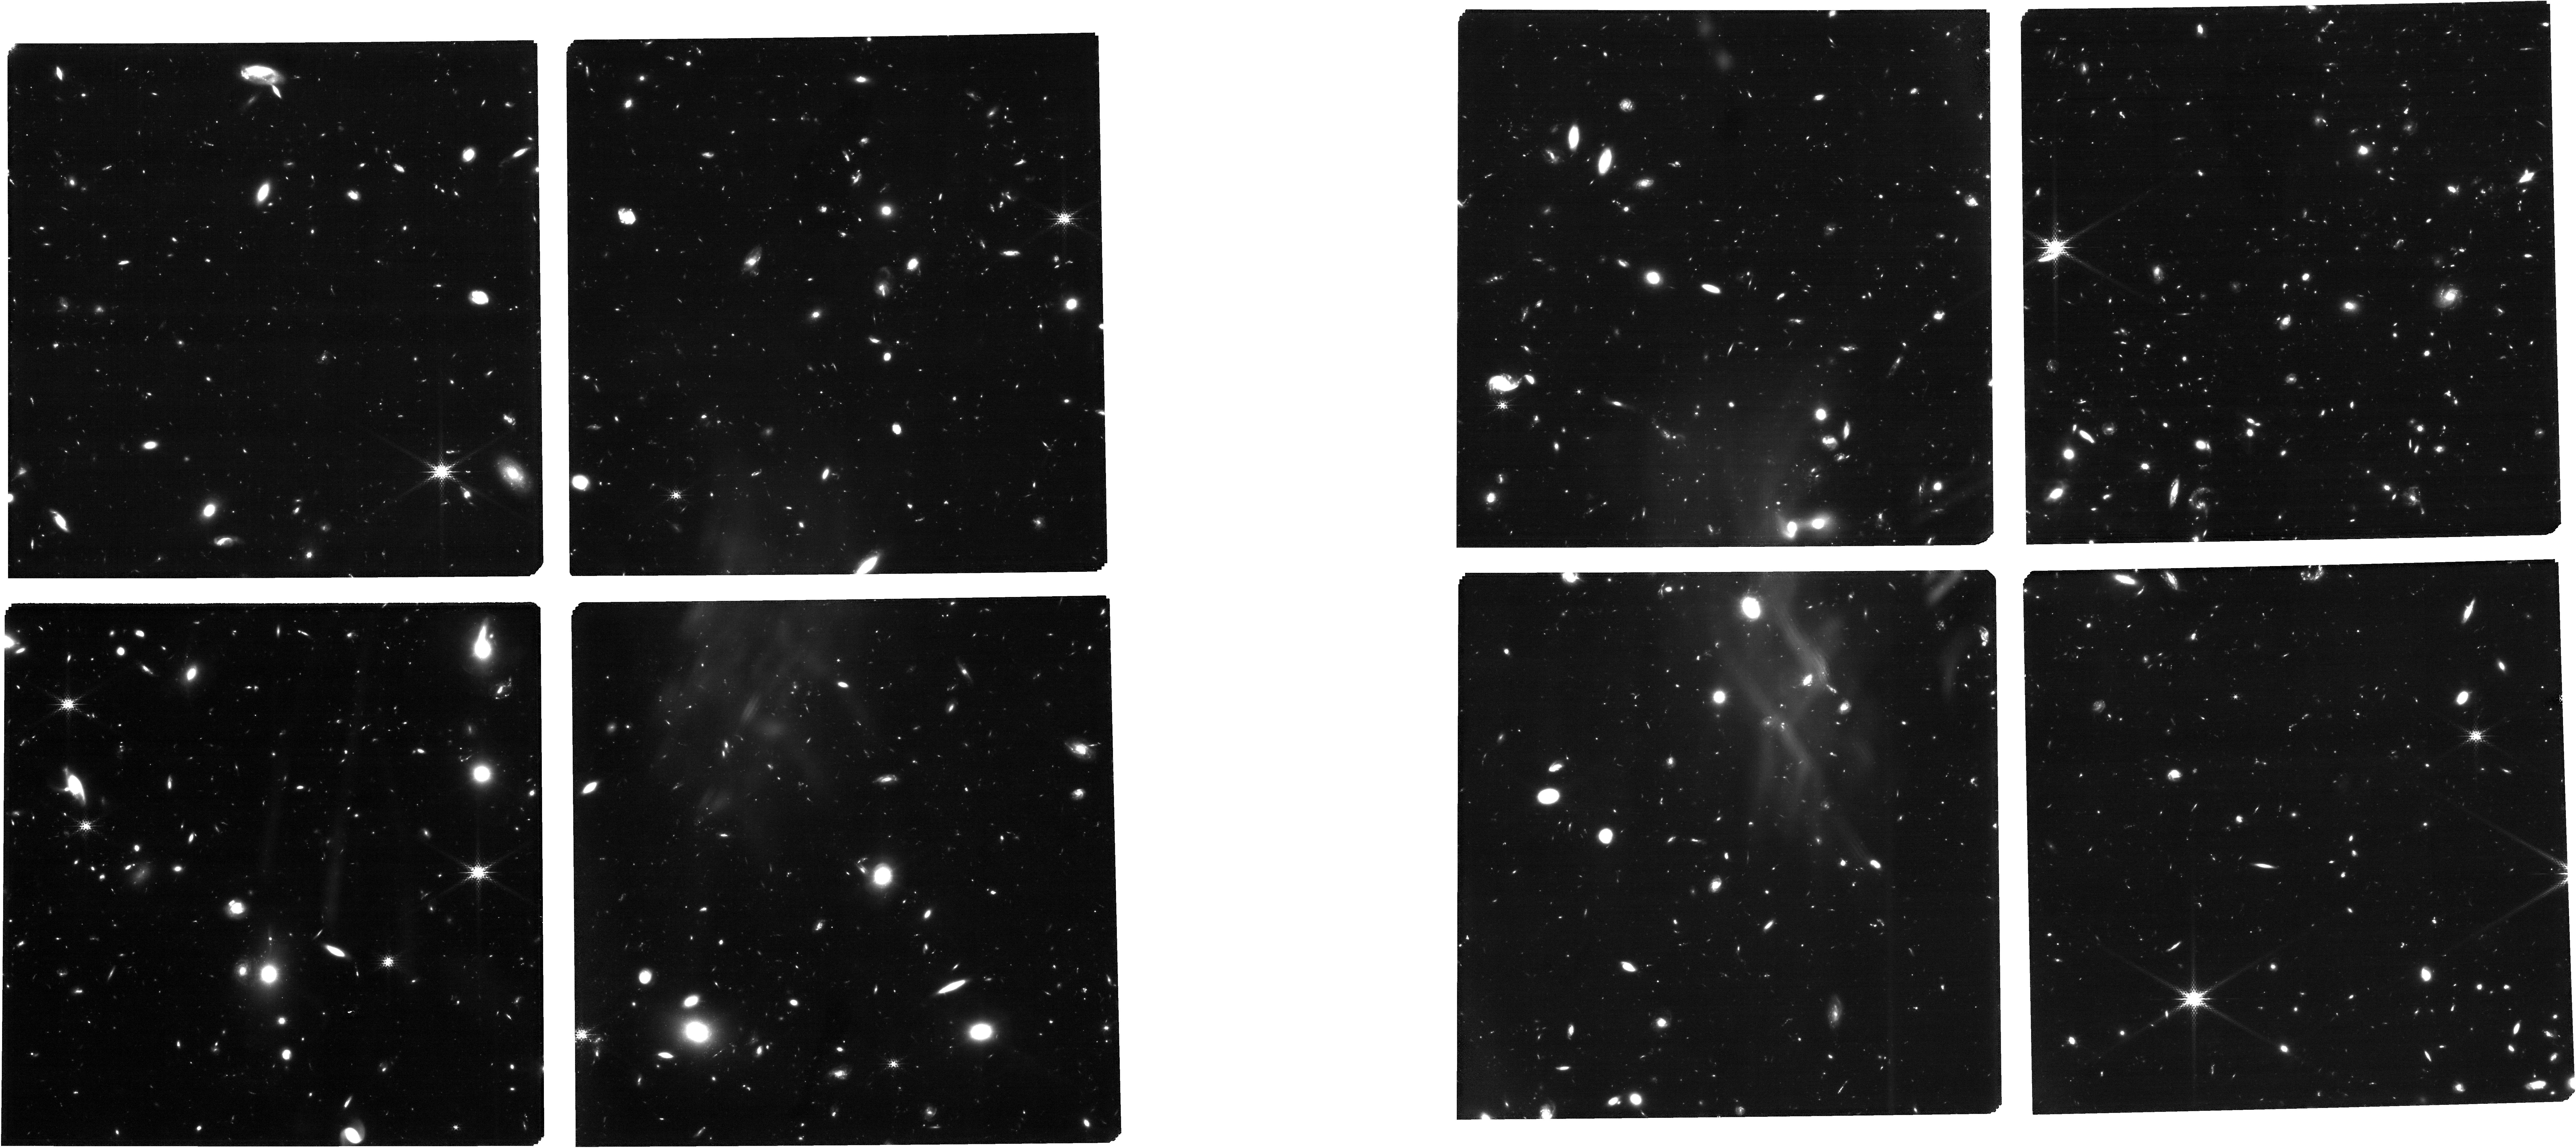
Target: 5997_obs1_trim_ref_updated
Instrument: NIRCAM
Filter: F182M
Exposure: 6.9 h
Observation ID: jw05997-o001_t002_nircam_clear-f182m

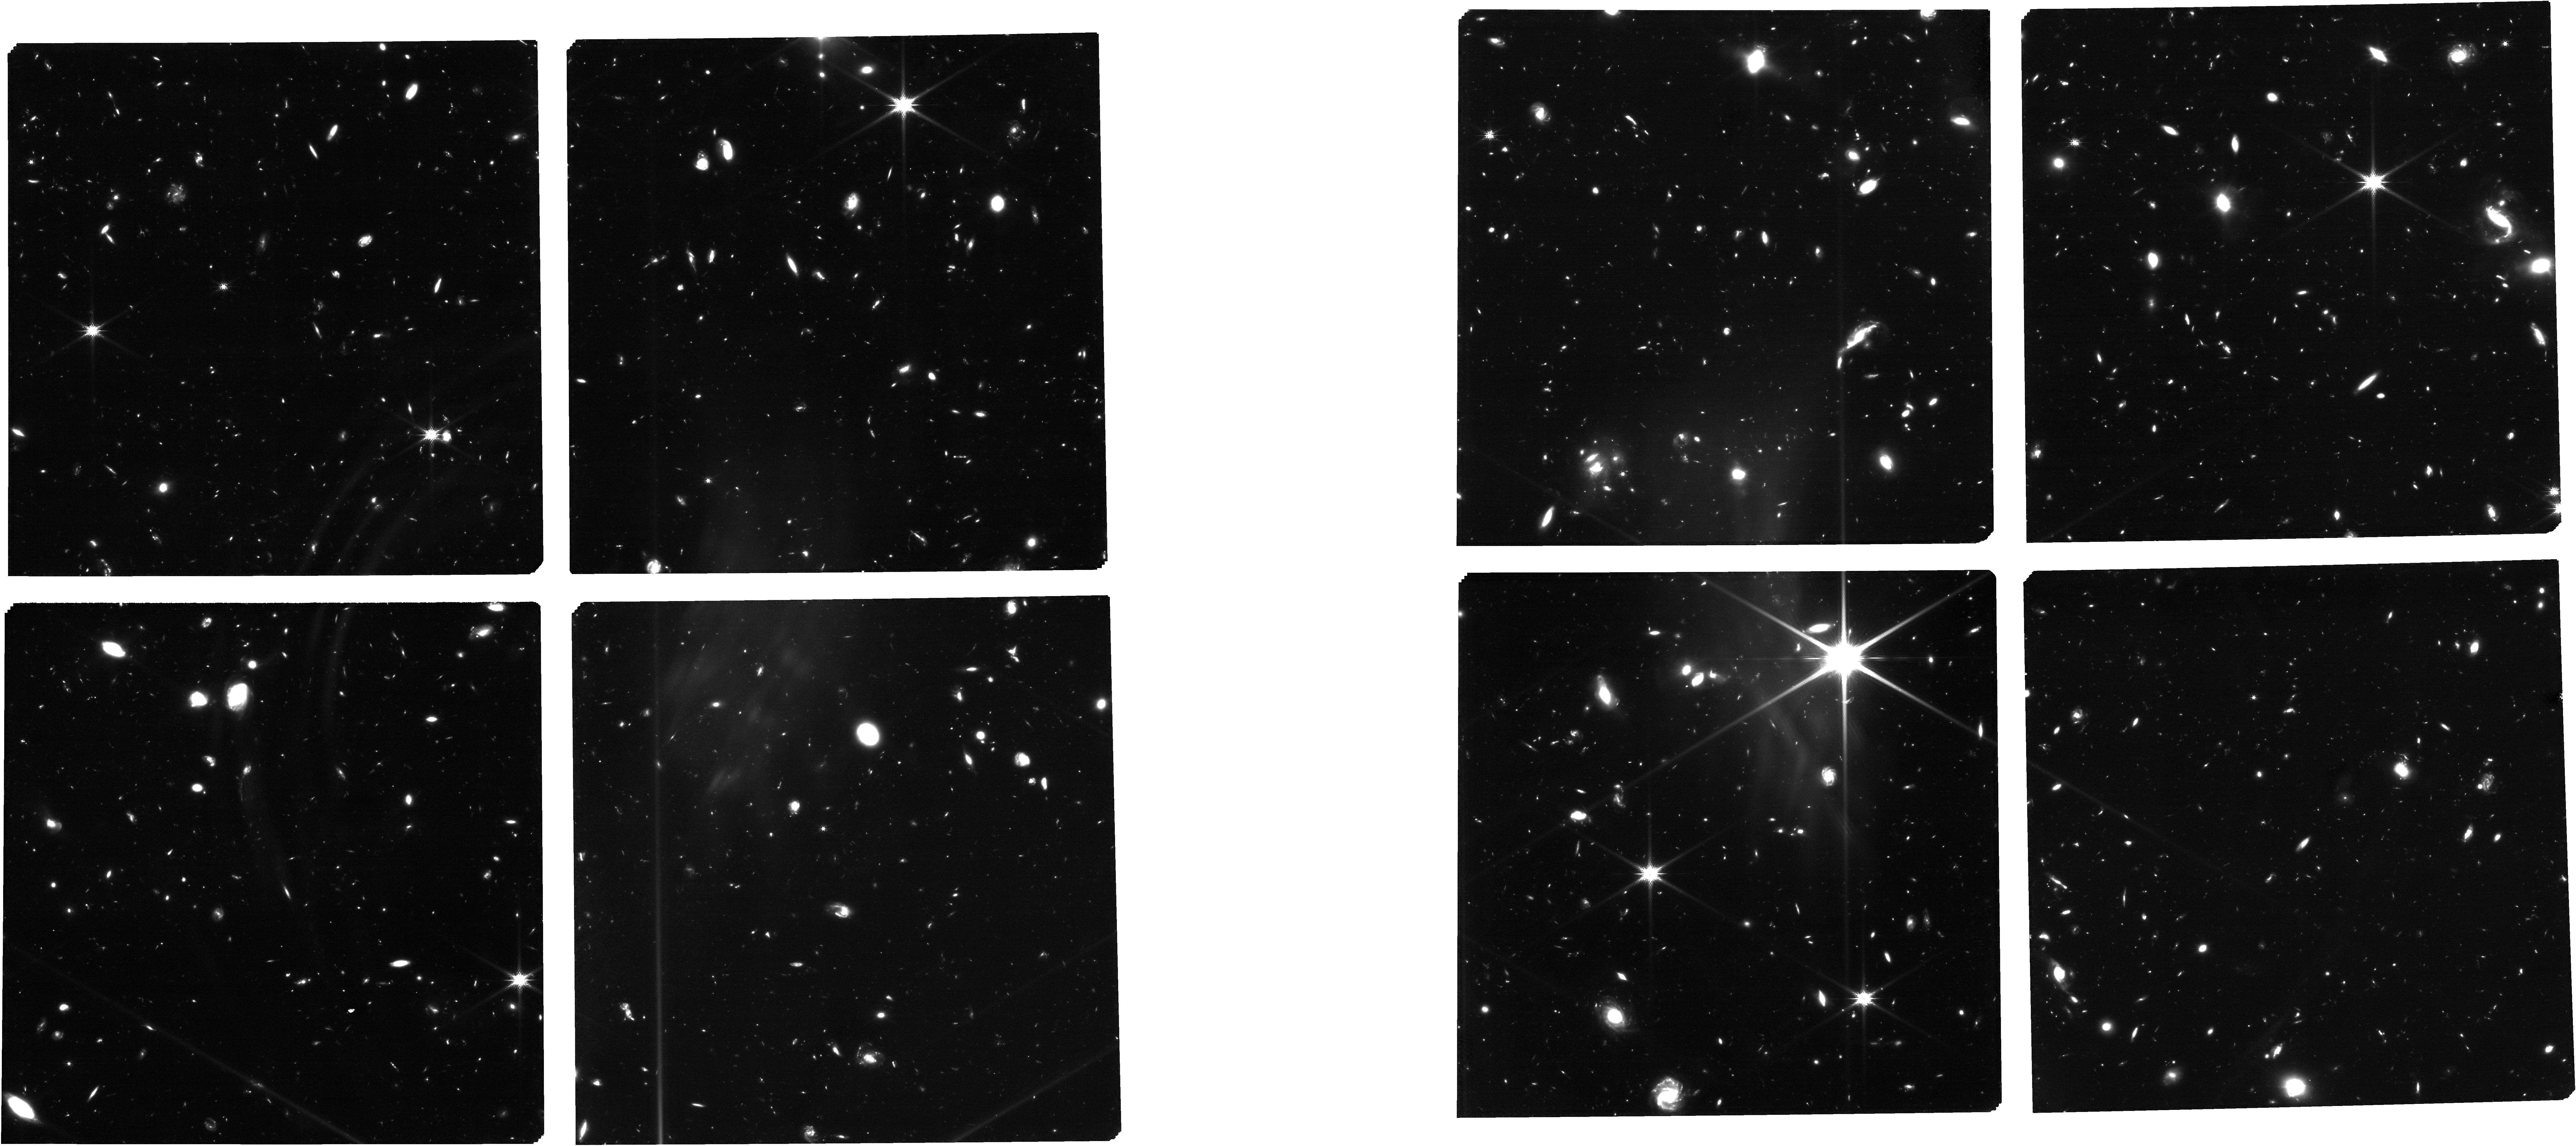
Target: 5997_obs3_trim_ref_updated
Instrument: NIRCAM
Filter: F150W
Exposure: 6.9 h
Observation ID: jw05997-o003_t003_nircam_clear-f150w

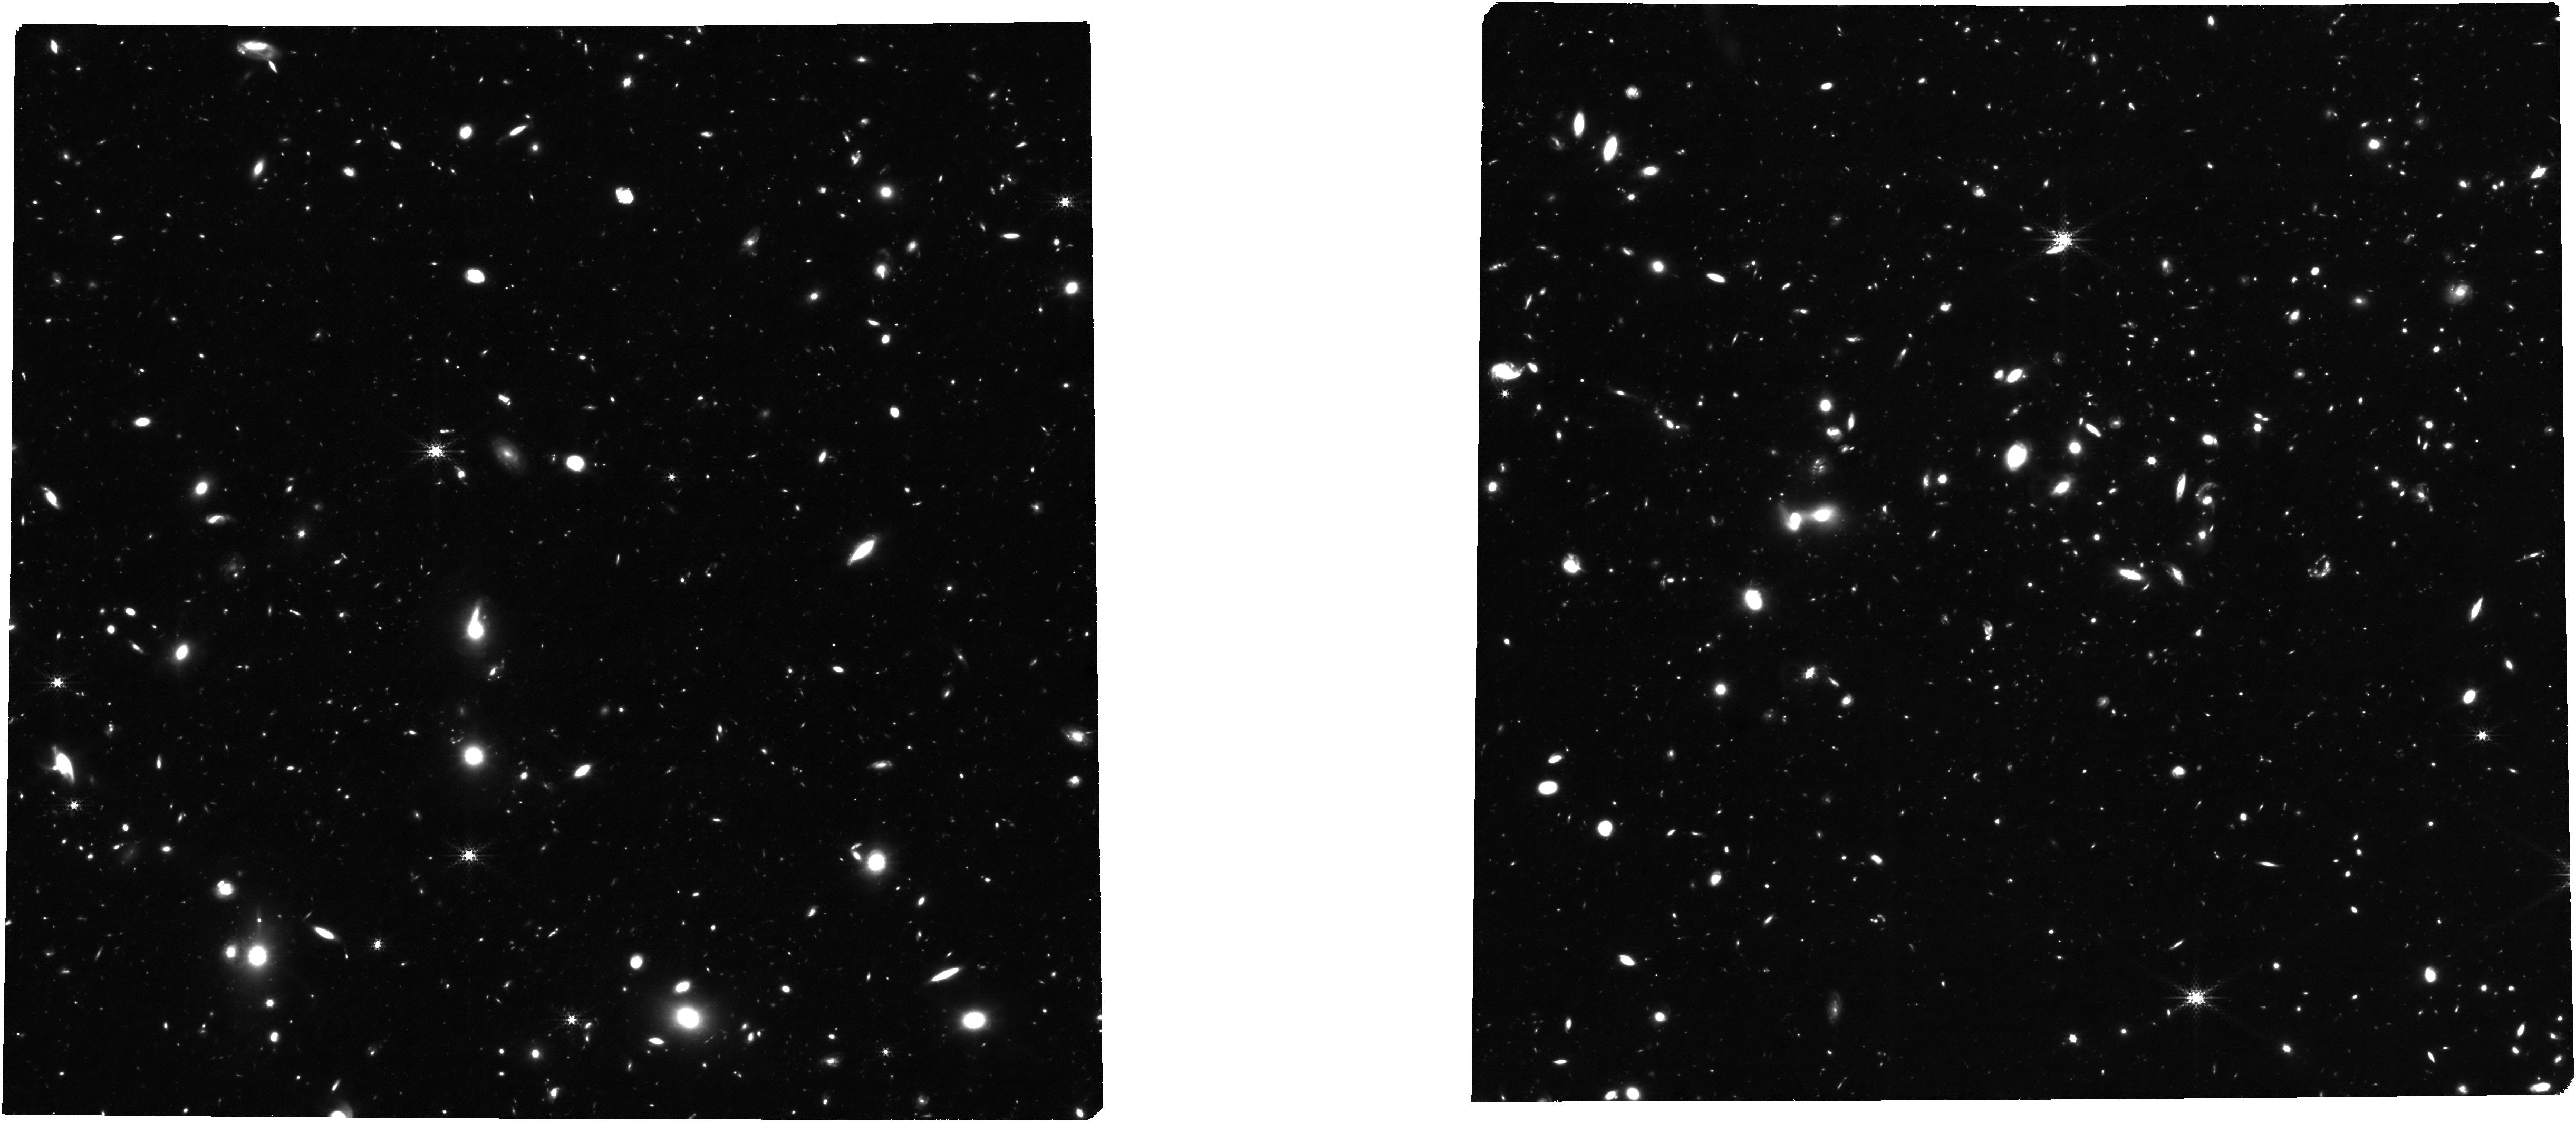
Target: 5997_obs1_trim_ref_updated
Instrument: NIRCAM
Filter: F300M
Exposure: 6.9 h
Observation ID: jw05997-o001_t002_nircam_clear-f300m

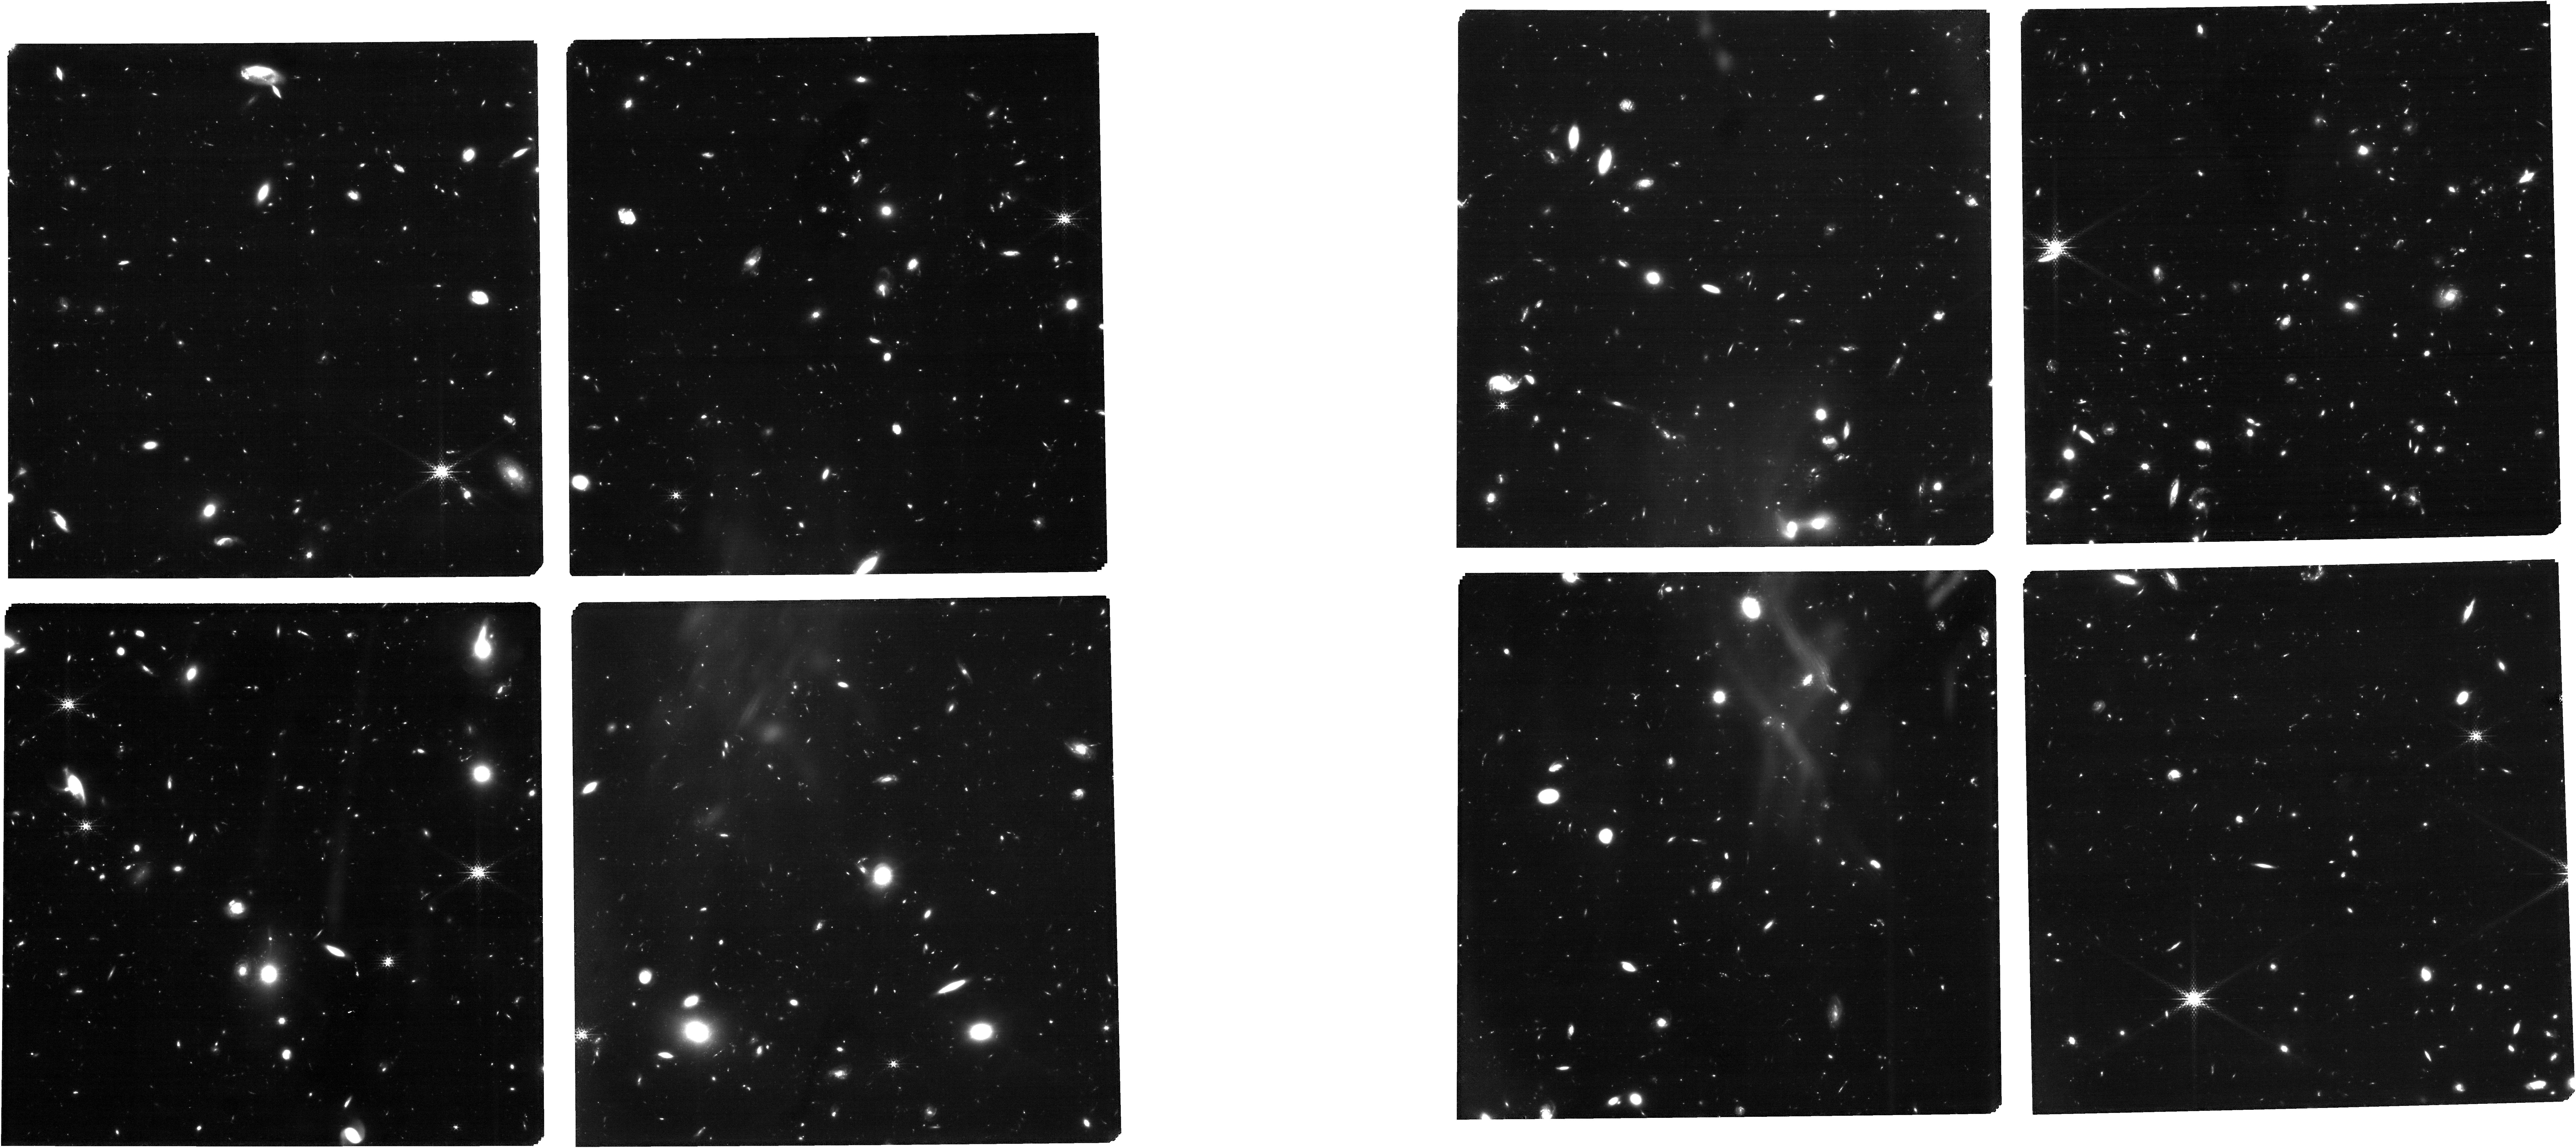
Target: 5997_obs1_trim_ref_updated
Instrument: NIRCAM
Filter: F210M
Exposure: 6.9 h
Observation ID: jw05997-o001_t002_nircam_clear-f210m

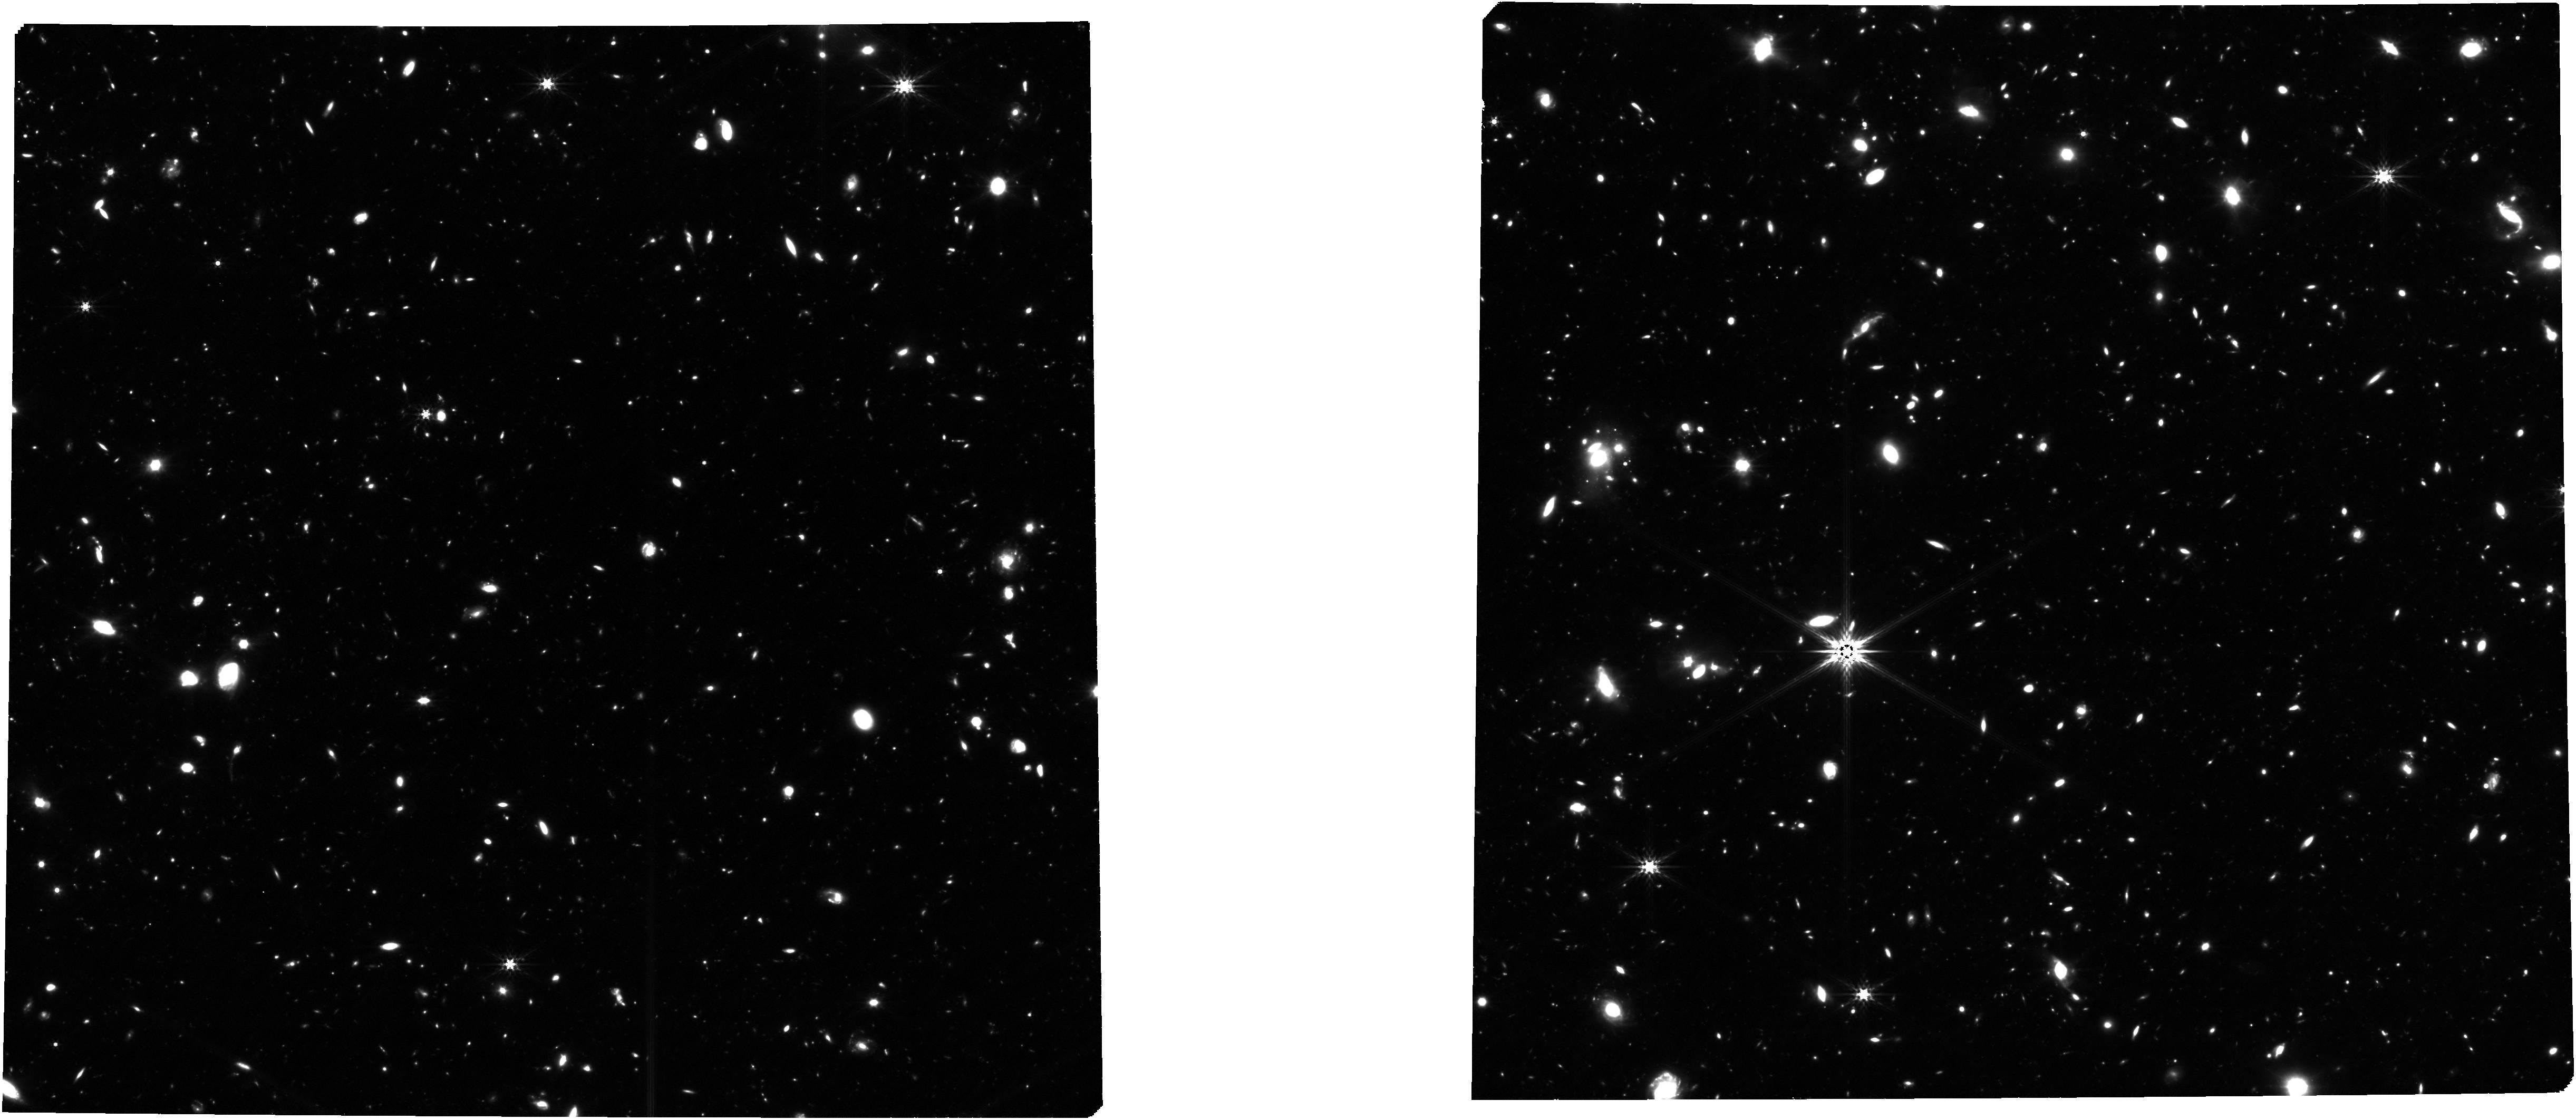
Target: 5997_obs3_trim_ref_updated
Instrument: NIRCAM
Filter: F356W
Exposure: 6.9 h
Observation ID: jw05997-o003_t003_nircam_clear-f356w

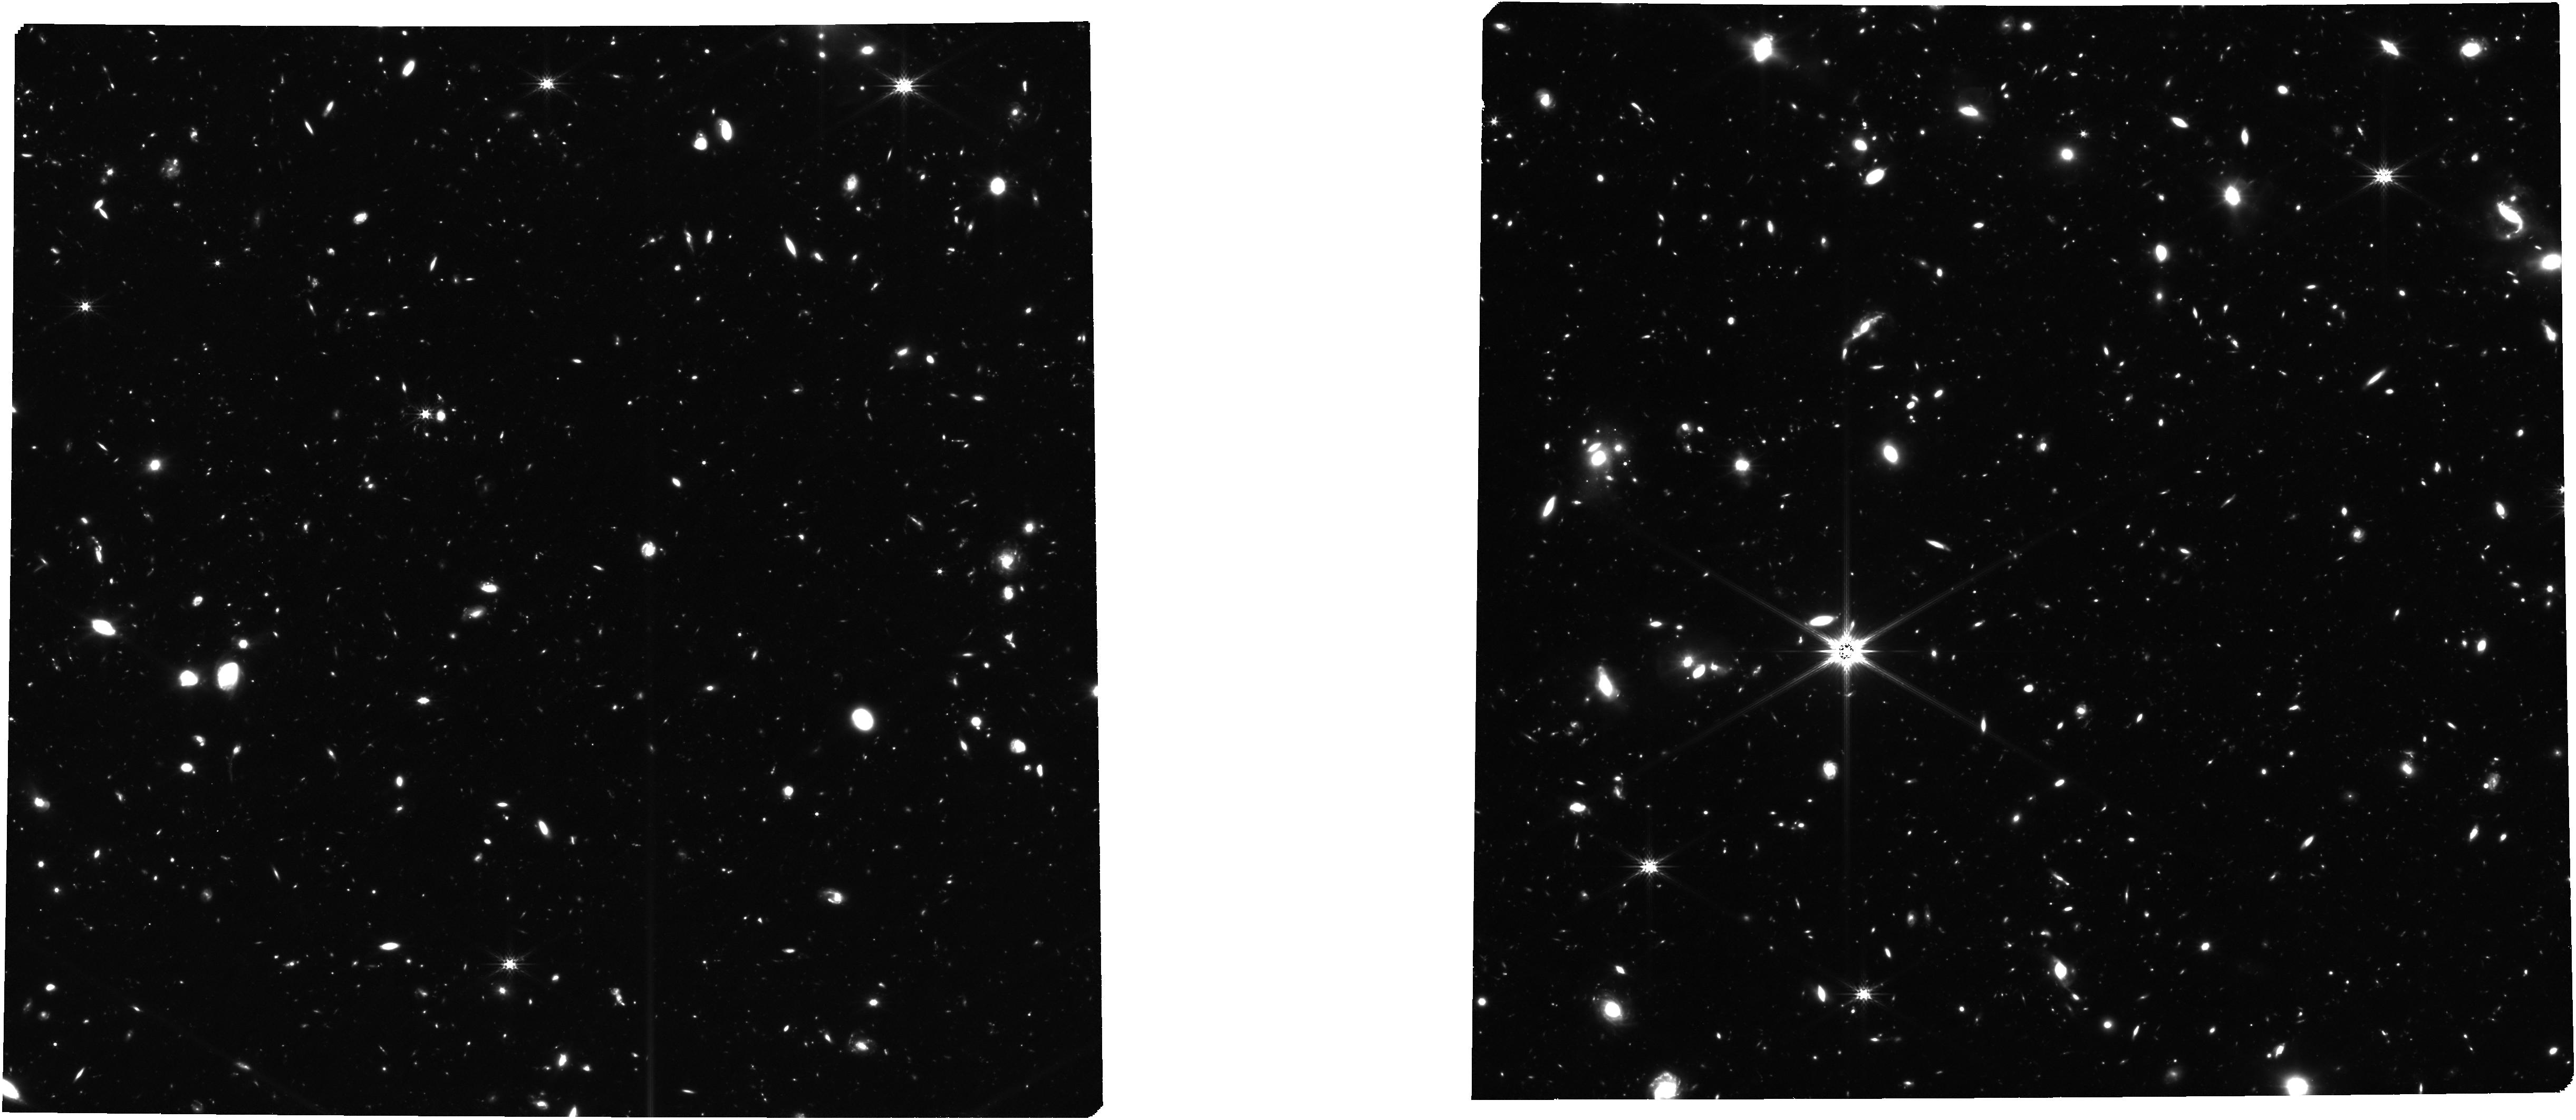
Target: 5997_obs3_trim_ref_updated
Instrument: NIRCAM
Filter: F277W
Exposure: 6.9 h
Observation ID: jw05997-o003_t003_nircam_clear-f277w

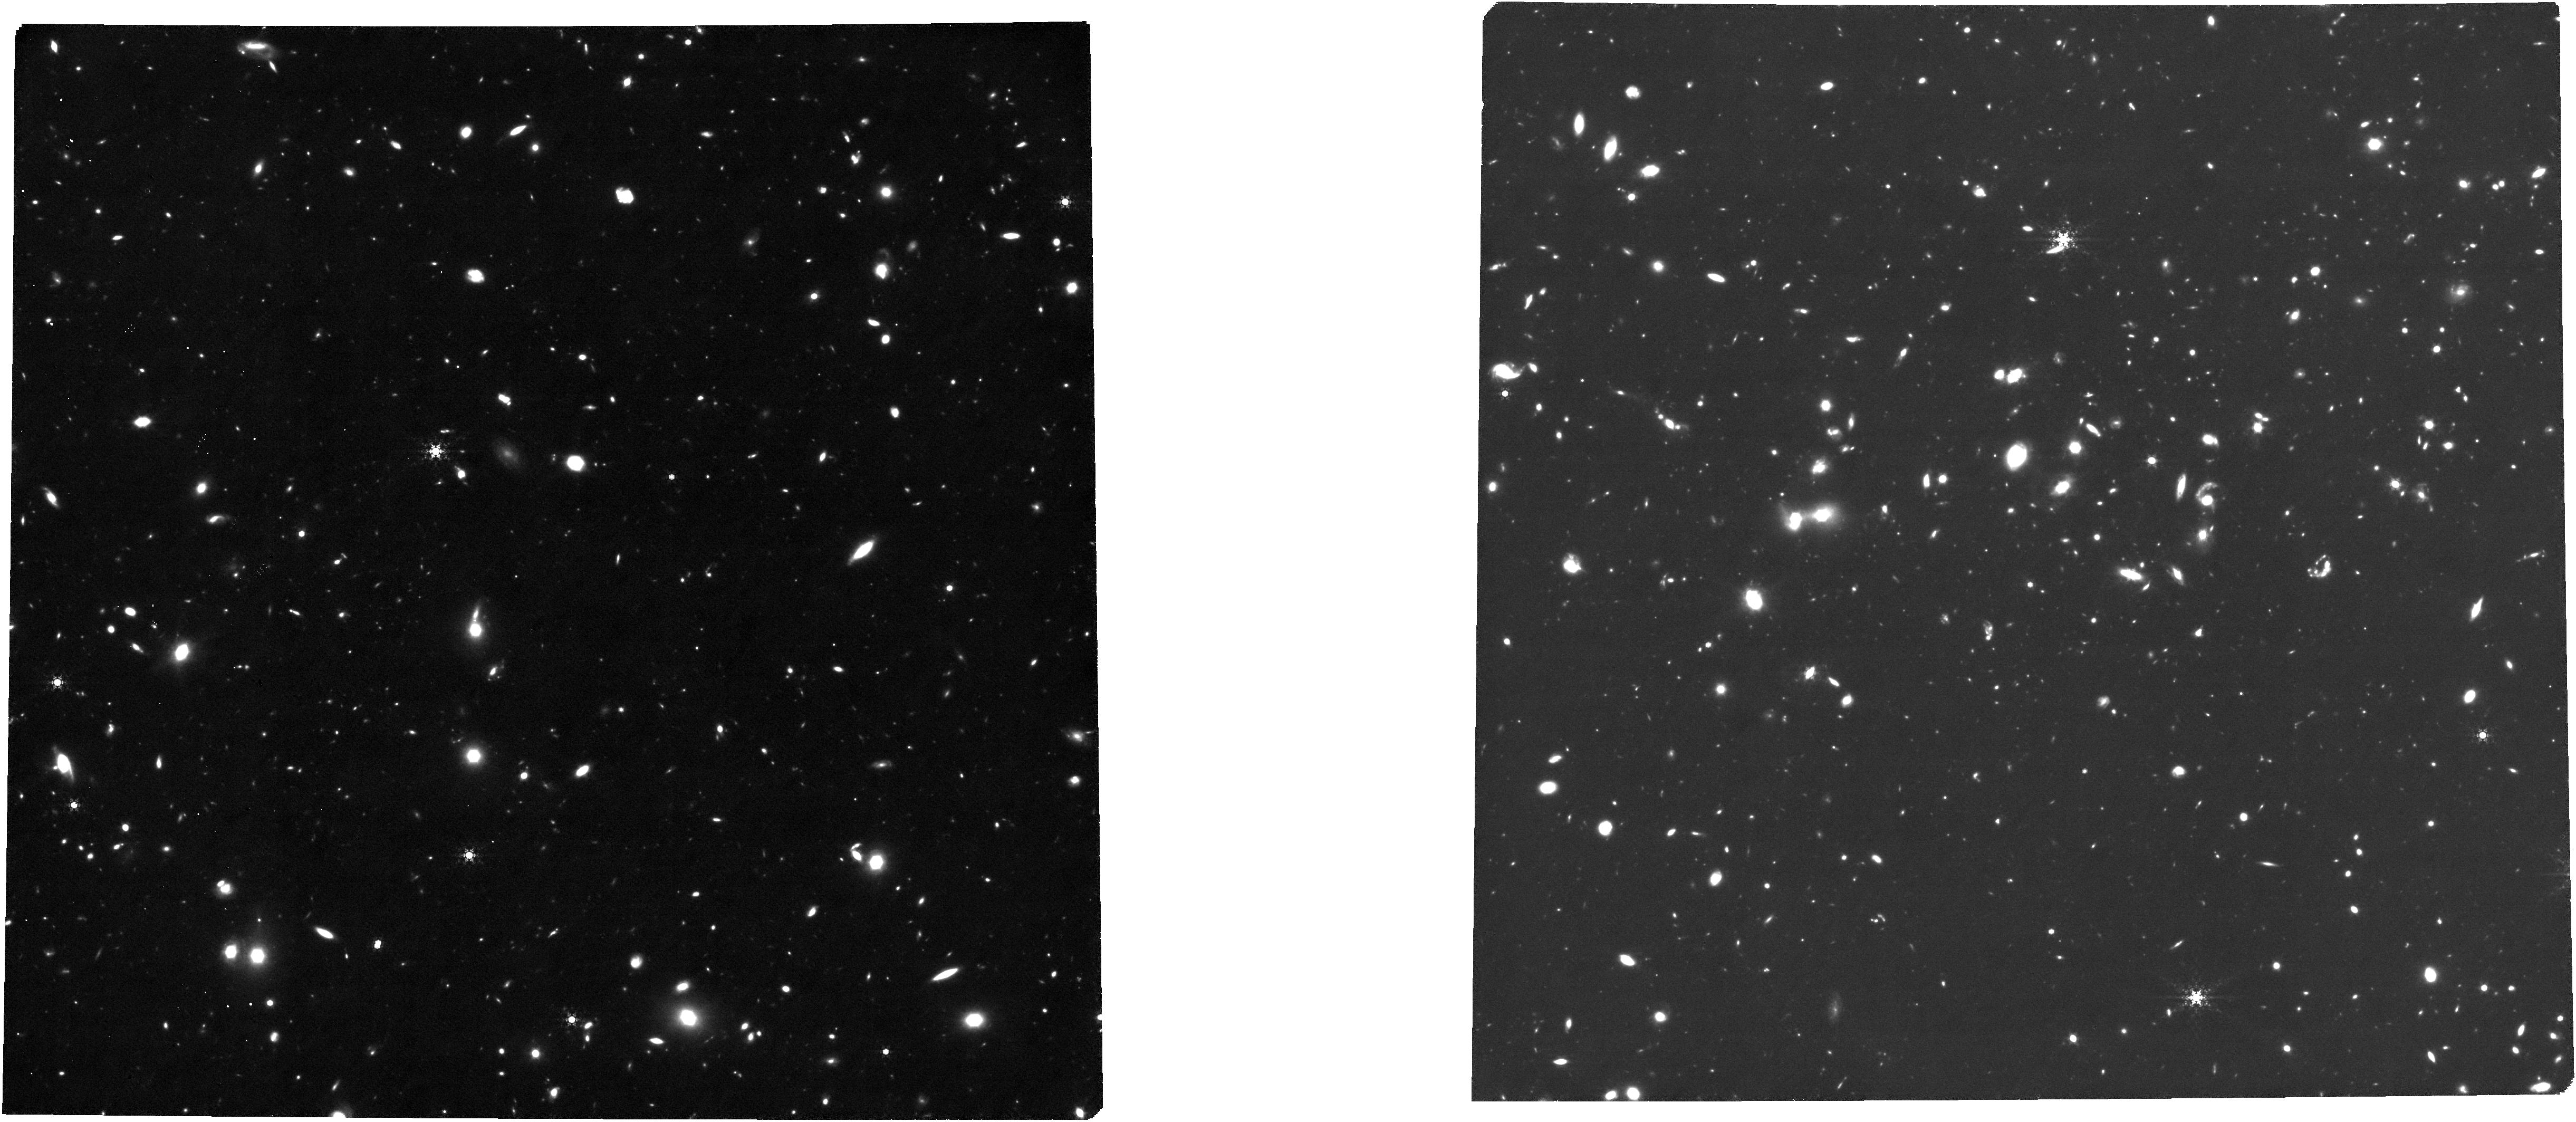
Target: 5997_obs1_trim_ref_updated
Instrument: NIRCAM
Filter: F480M
Exposure: 6.9 h
Observation ID: jw05997-o001_t002_nircam_clear-f480m

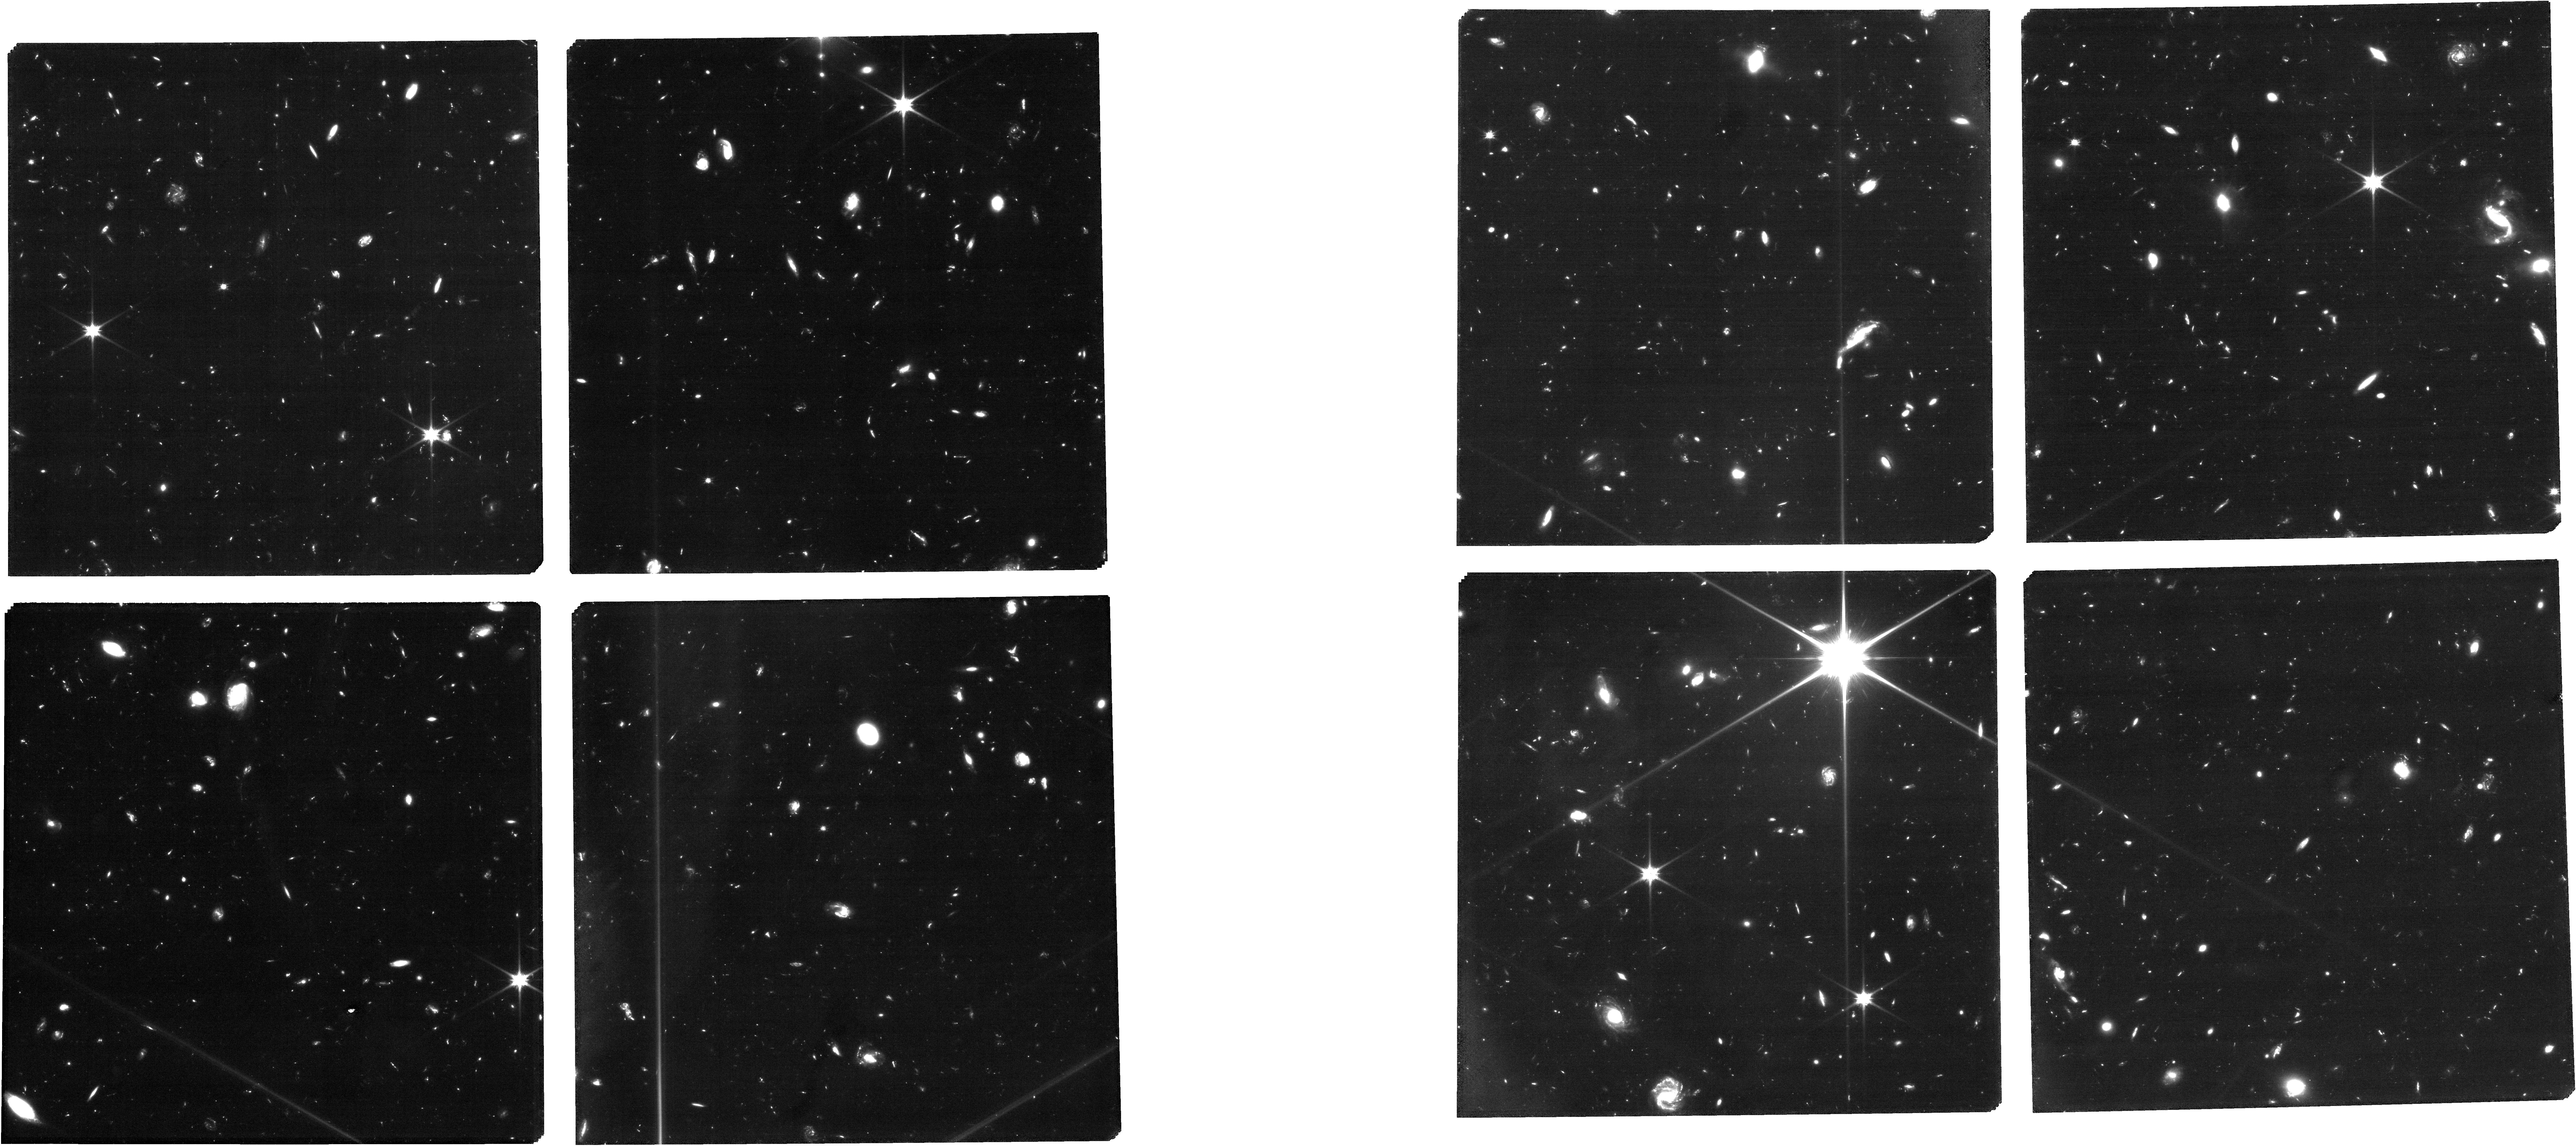
Target: 5997_obs3_trim_ref_updated
Instrument: NIRCAM
Filter: F090W
Exposure: 6.9 h
Observation ID: jw05997-o003_t003_nircam_clear-f090w

OASIS: Observing All phases of StochastIc Star formation - A census of galaxies at z = 58 over the entire SFRM plane (PI: Looser, Tobias Jakob)

Within the first year of operation, JWST collected overwhelming evidence for stochastic (“bursty”) star-formation histories (SFH) at early cosmic epochs (z > 5). However, understanding and quantifying the physical mechanisms responsible for this increased burstiness requires an unbiased view of galaxies throughout all phases of their SFHs, i.e., including during faint ‘off-burst’ phases found below the star-forming main sequence. This proposal advocates for the first unbiased investigation of stochastic SFHs at high redshift, using a mass- and SFR-limited sample reaching down to M⋆ = 10^8 M⊙ and SFR = 0.15 M⊙ yr^−1. We will use two 28-hour NIRSpec/MSA pointings with the prism to observe a representative sample of 223 galaxies at 5 < z < 8, including up to six quenched galaxies and twenty low-sSFR “lulling” galaxies. This sample will help us to answer these questions: I) what is the duty cycle of star formation? II) what is the fraction of (temporarily- or mini-)quenched galaxies? and III) how fast do galaxies quench? The proposed sample will provide the first statistical benchmark for testing the efficiency of feedback models in numerical simulations at 5 < z < 8. The impact of our findings will extend to the theory of star formation regulation, to our understanding of stellar and supernovae feedback, and of SMBH growth.